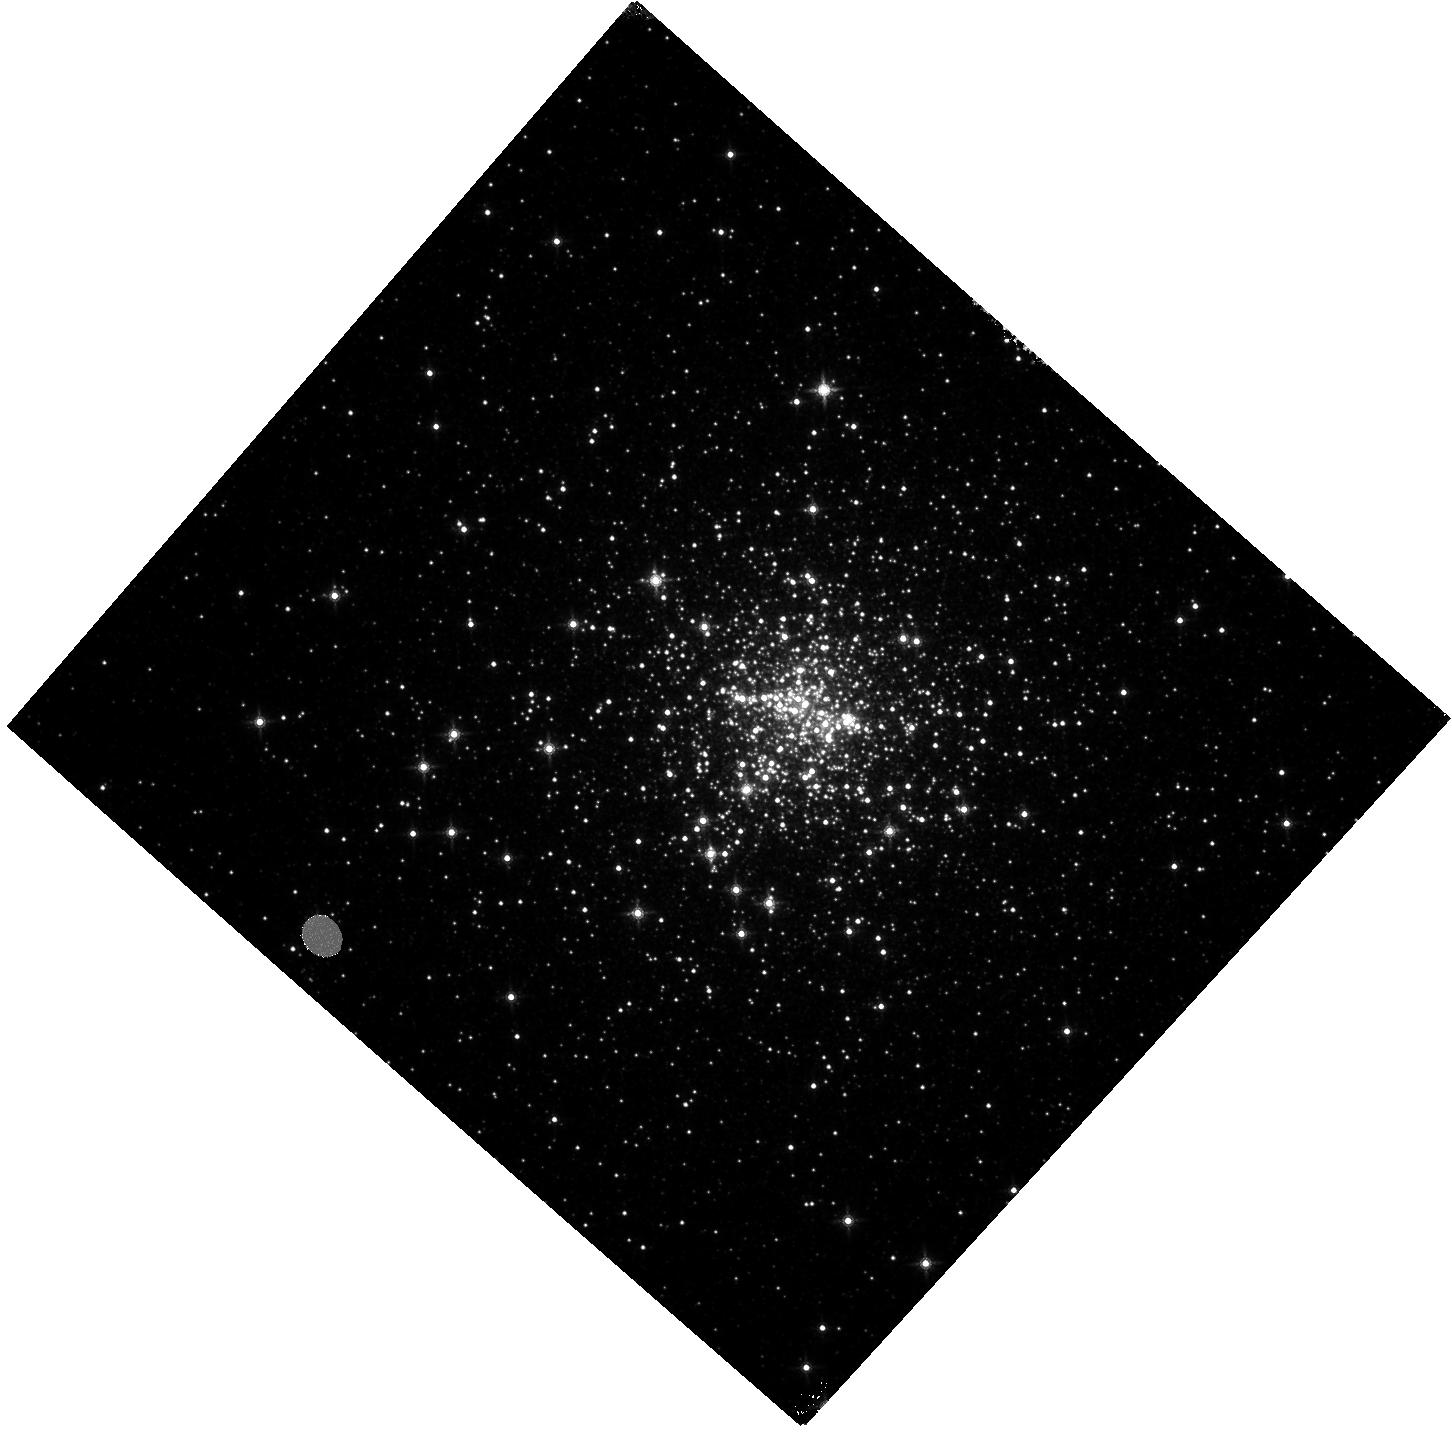
Target: PSR-NGC6440B
Instrument: WFC3/IR
Filter: F160W
Exposure: 11 min
Observation ID: hst_11685_02_wfc3_ir_f160w_ib1k02

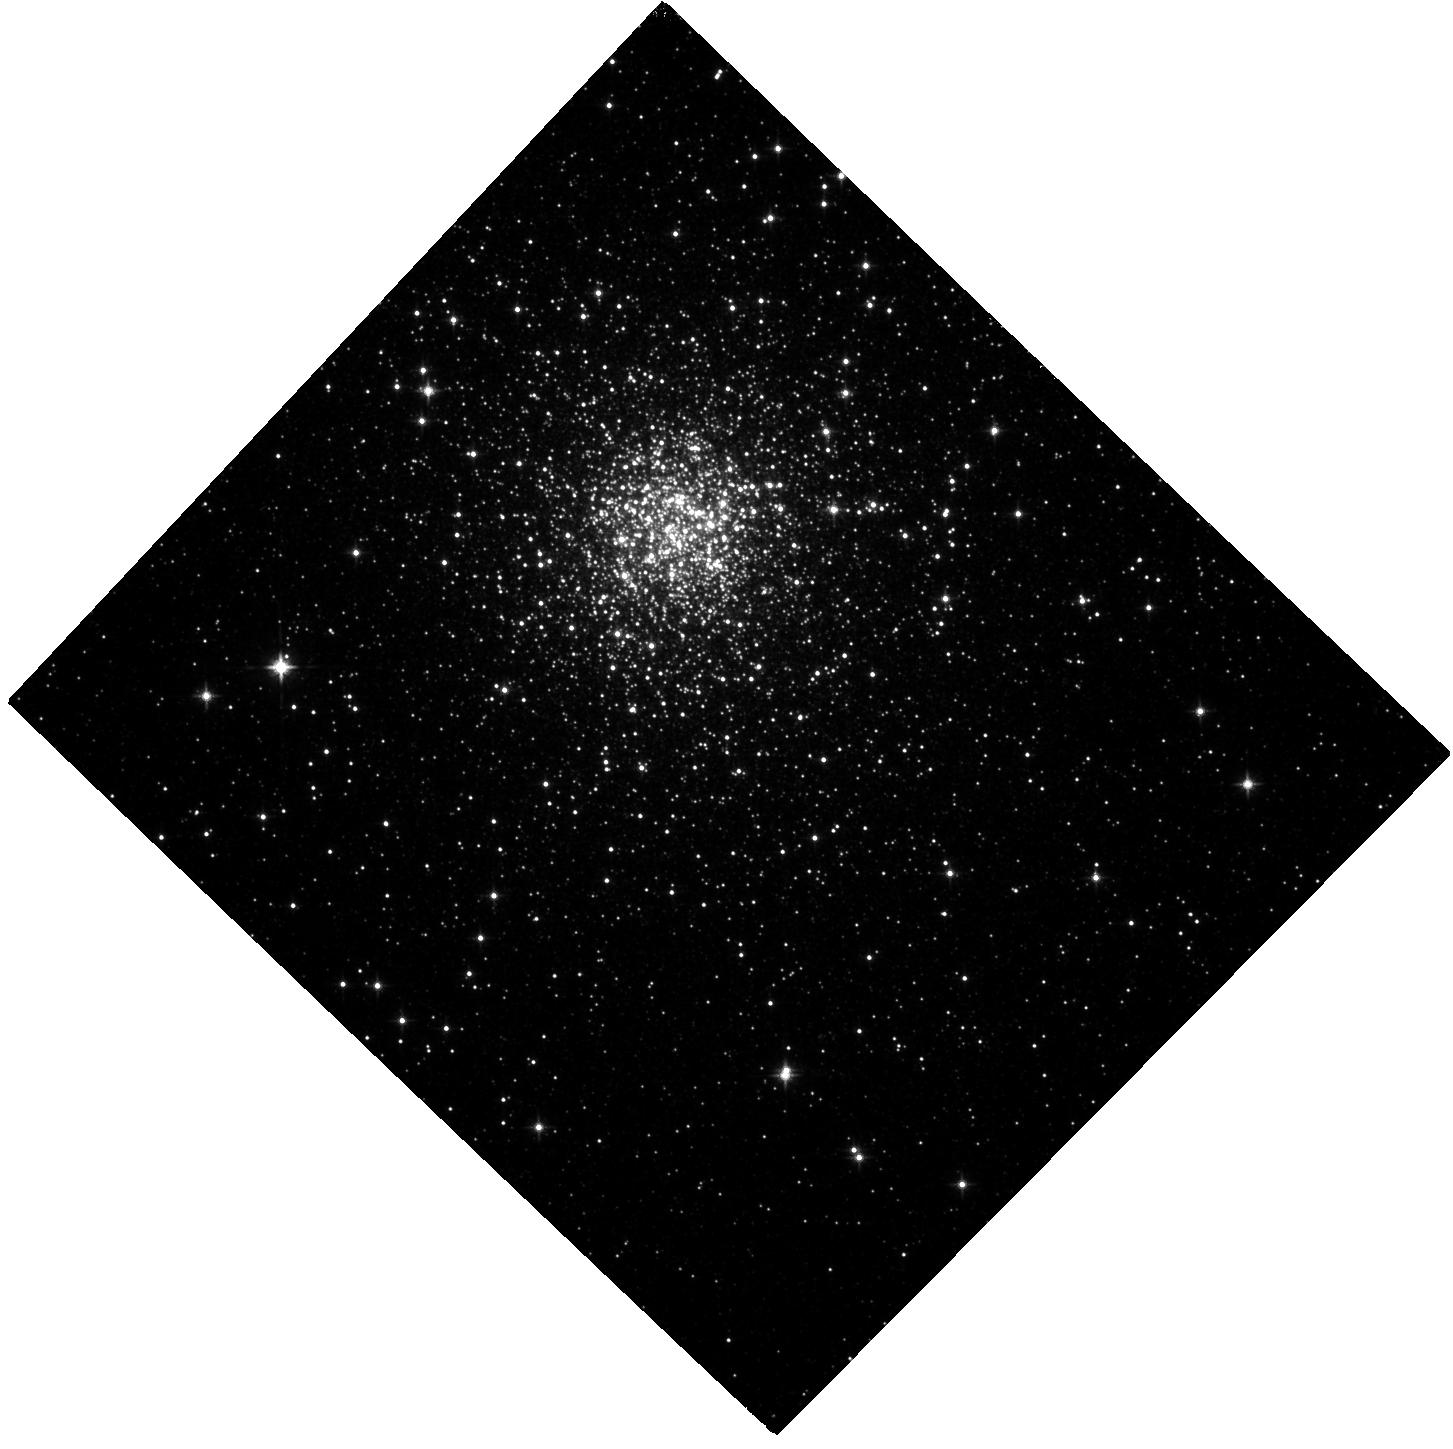
Target: PSR-TERZAN5J-OFFSET
Instrument: WFC3/IR
Filter: F125W
Exposure: 23 min
Observation ID: hst_11685_01_wfc3_ir_f125w_ib1k01

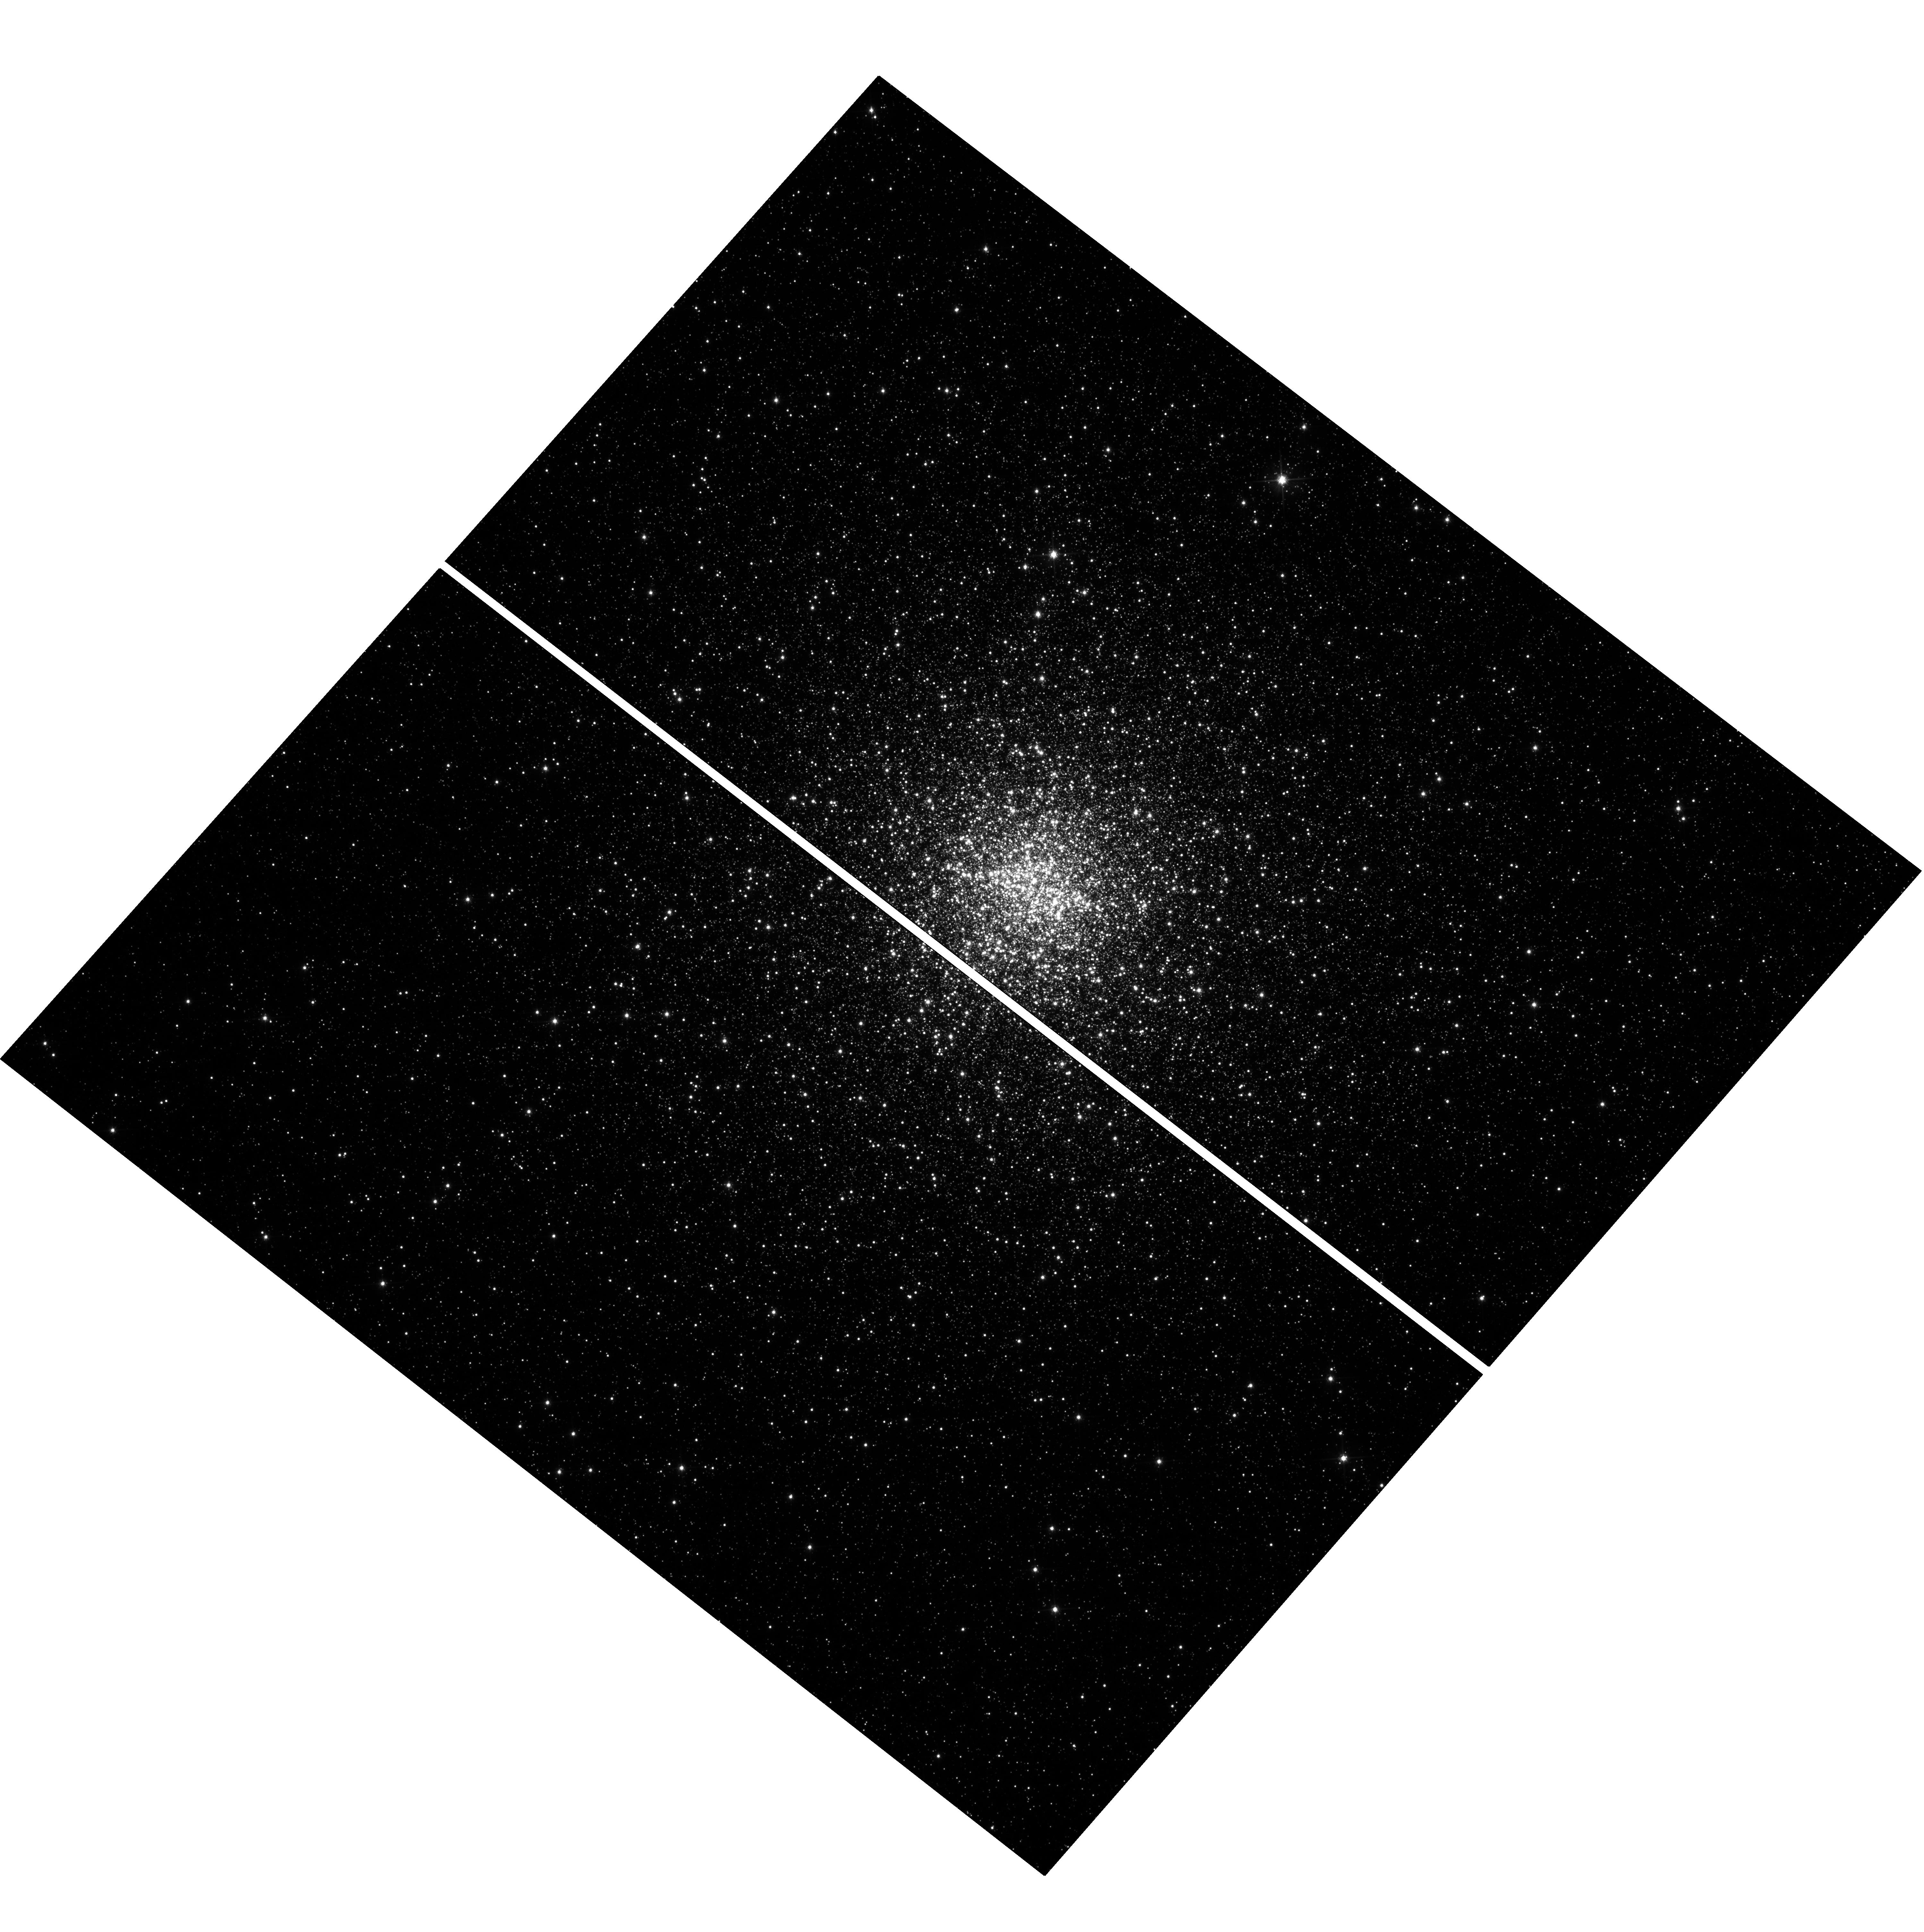
Target: PSR-NGC6440B
Instrument: WFC3/UVIS
Filter: F606W
Exposure: 13 min
Observation ID: hst_11685_02_wfc3_uvis_f606w_ib1k02

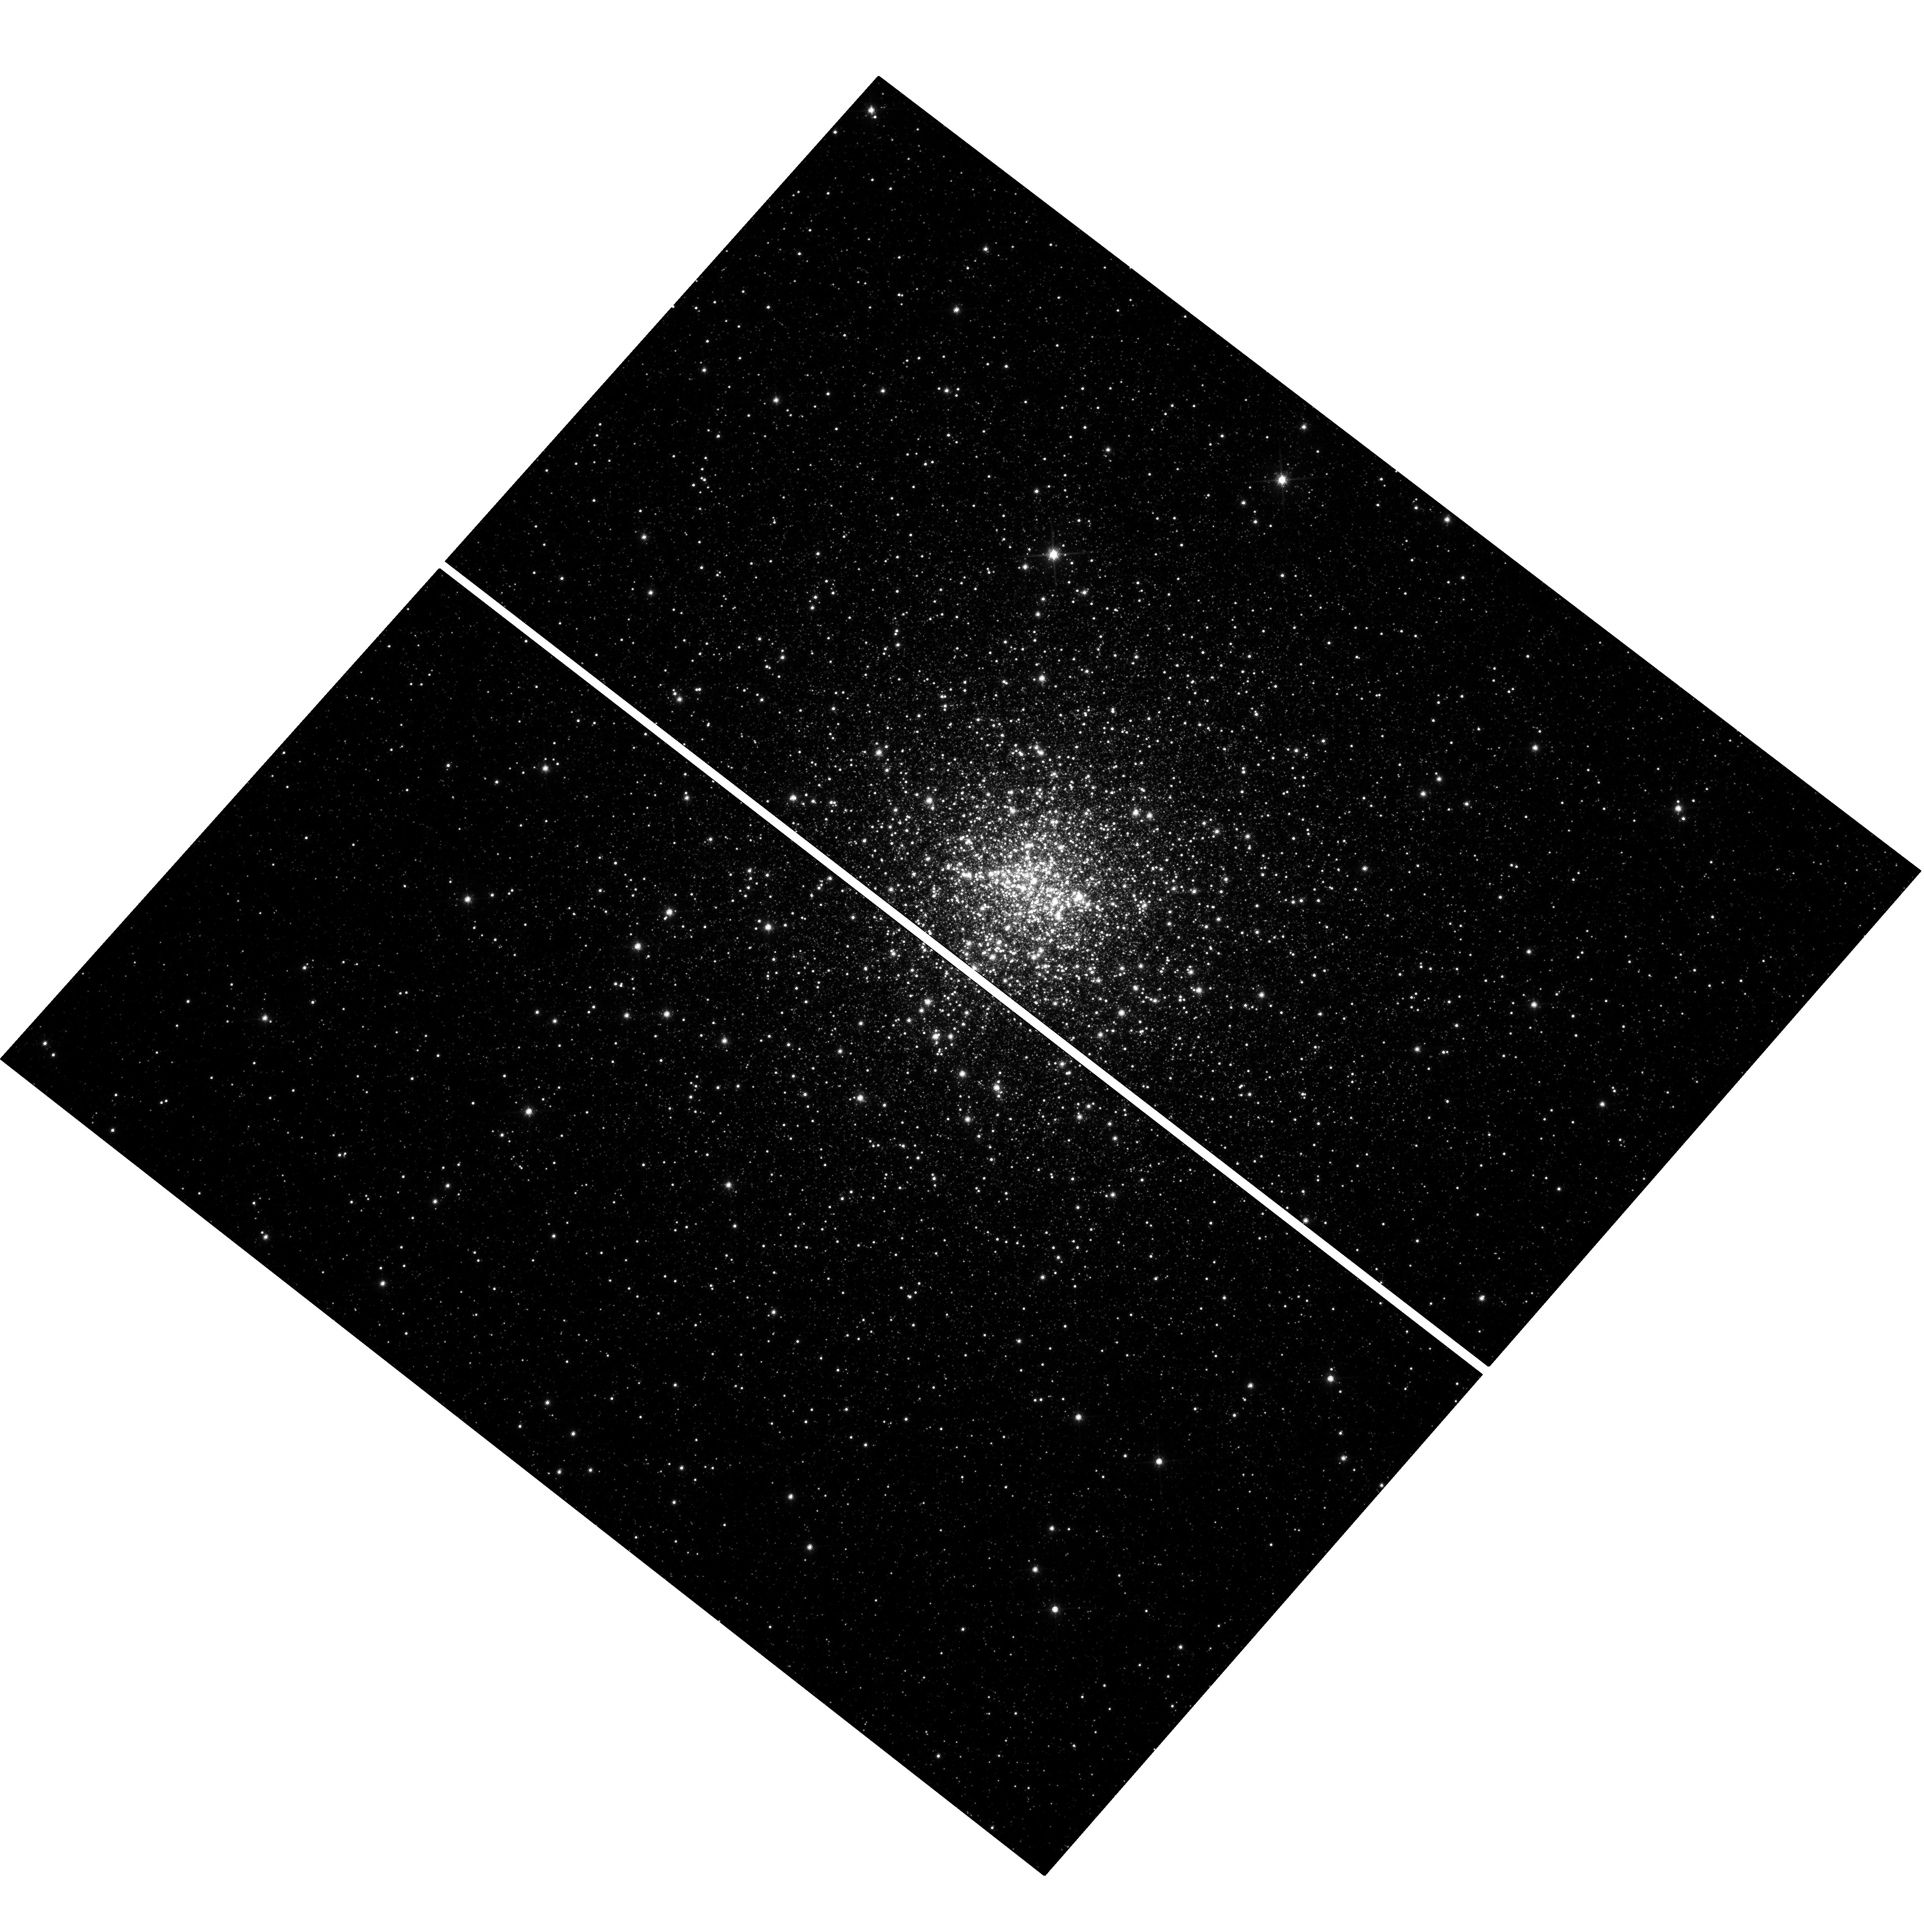
Target: PSR-NGC6440B
Instrument: WFC3/UVIS
Filter: F814W
Exposure: 10 min
Observation ID: hst_11685_02_wfc3_uvis_f814w_ib1k02

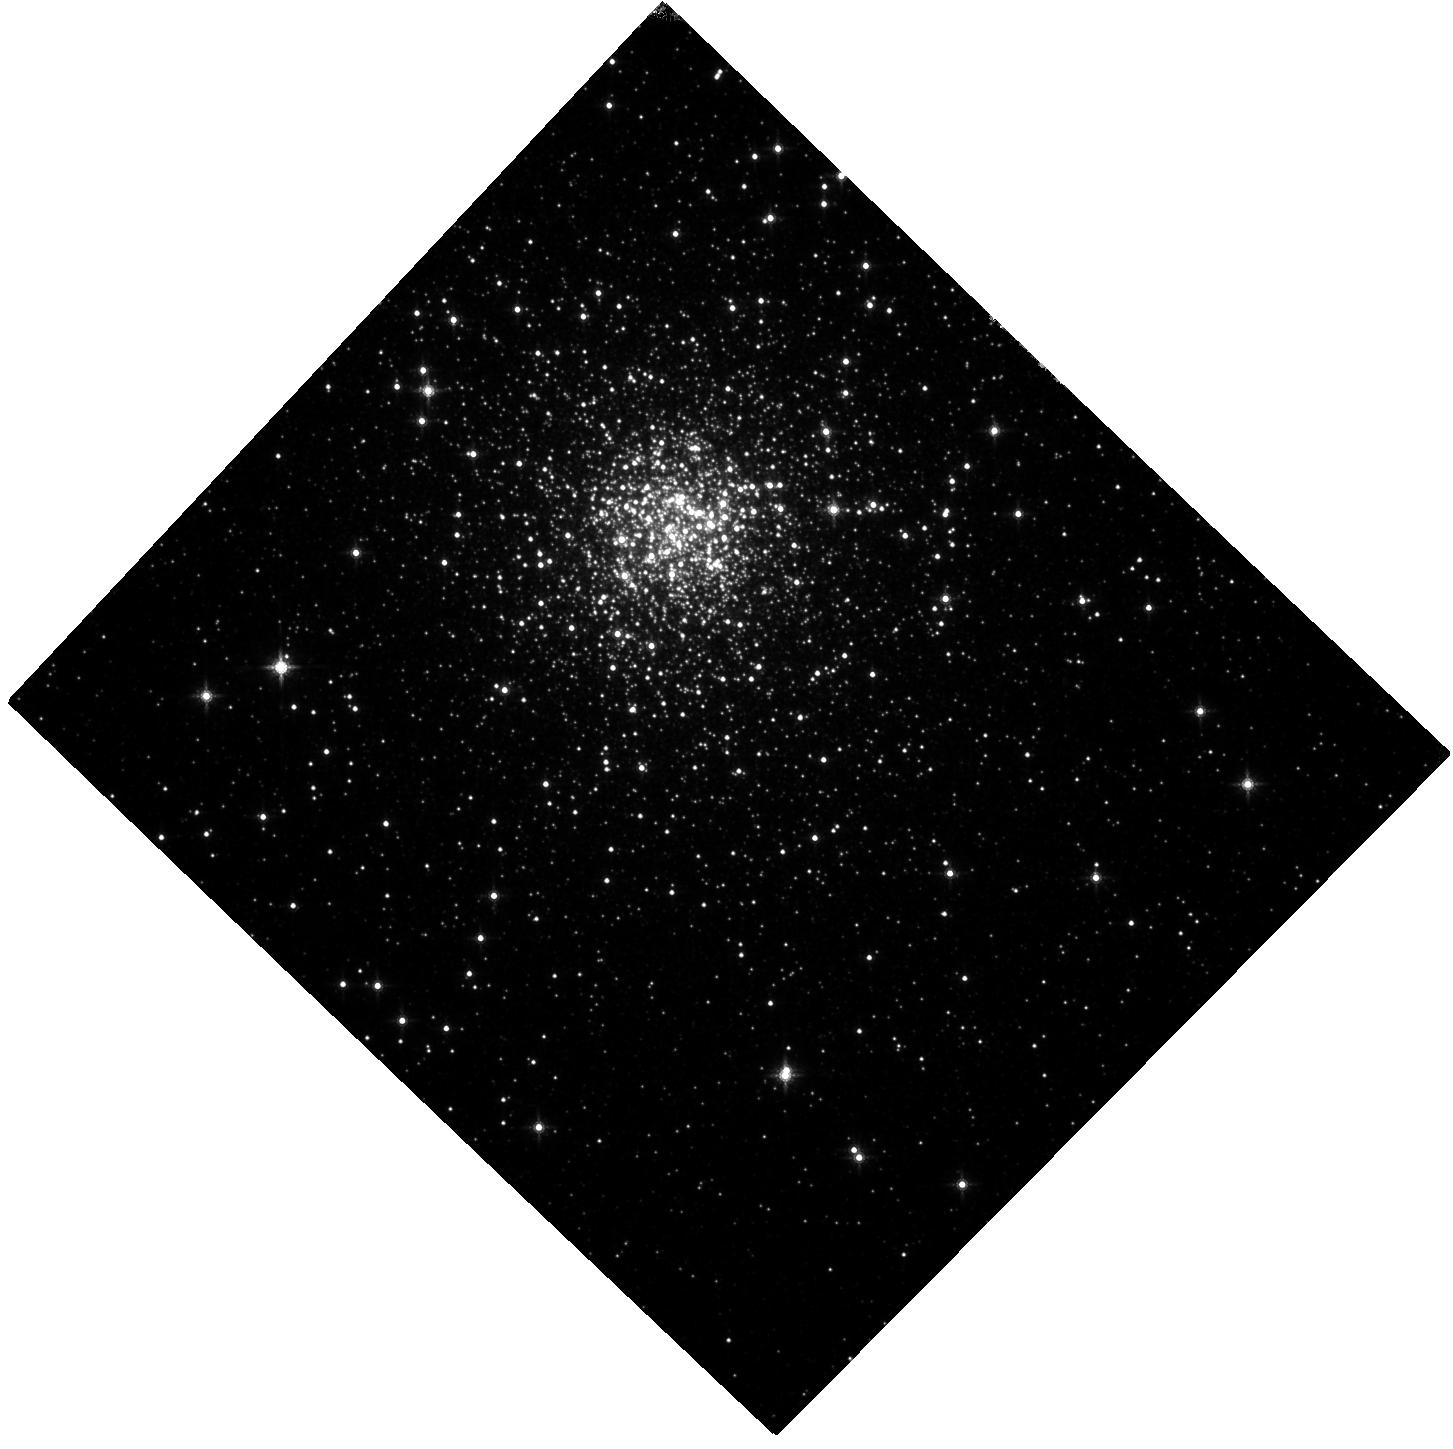
Target: PSR-TERZAN5J-OFFSET
Instrument: WFC3/IR
Filter: F160W
Exposure: 17 min
Observation ID: hst_11685_01_wfc3_ir_f160w_ib1k01

Supermassive Neutron Stars or Odd binaries: Searching for Companions to Pulsars NGC 6440B and Terzan 5J (PI: van Kerkwijk, Marten Henric)

Recent sensitive pulsar searches of globular clusters uncovered four pulsars with very high inferred masses, between 1.7 and 2.7 solar masses. These strongly constrain the behaviour of matter in the ultra-dense interiors of neutron stars, since for most models such massive neutron stars could not exist. All four masses are inferred from the measured advance of periastron with time, under the assumption that it is due to General Relativity only. Here, we propose to test whether part of the observed periastron advance could be induced by the quadrupole moment of a suitably large, rotationally distorted companion. We infer the radii such companions need to have and show that they would be relatively bright, easily detectable with HST. For one pulsar, M 5B, we find a plausible candidate counterpart in archival data. We propose to use 2 orbits with WFC3 to search for suitably large counterparts to two of the other systems, including the one with the highest inferred mass.